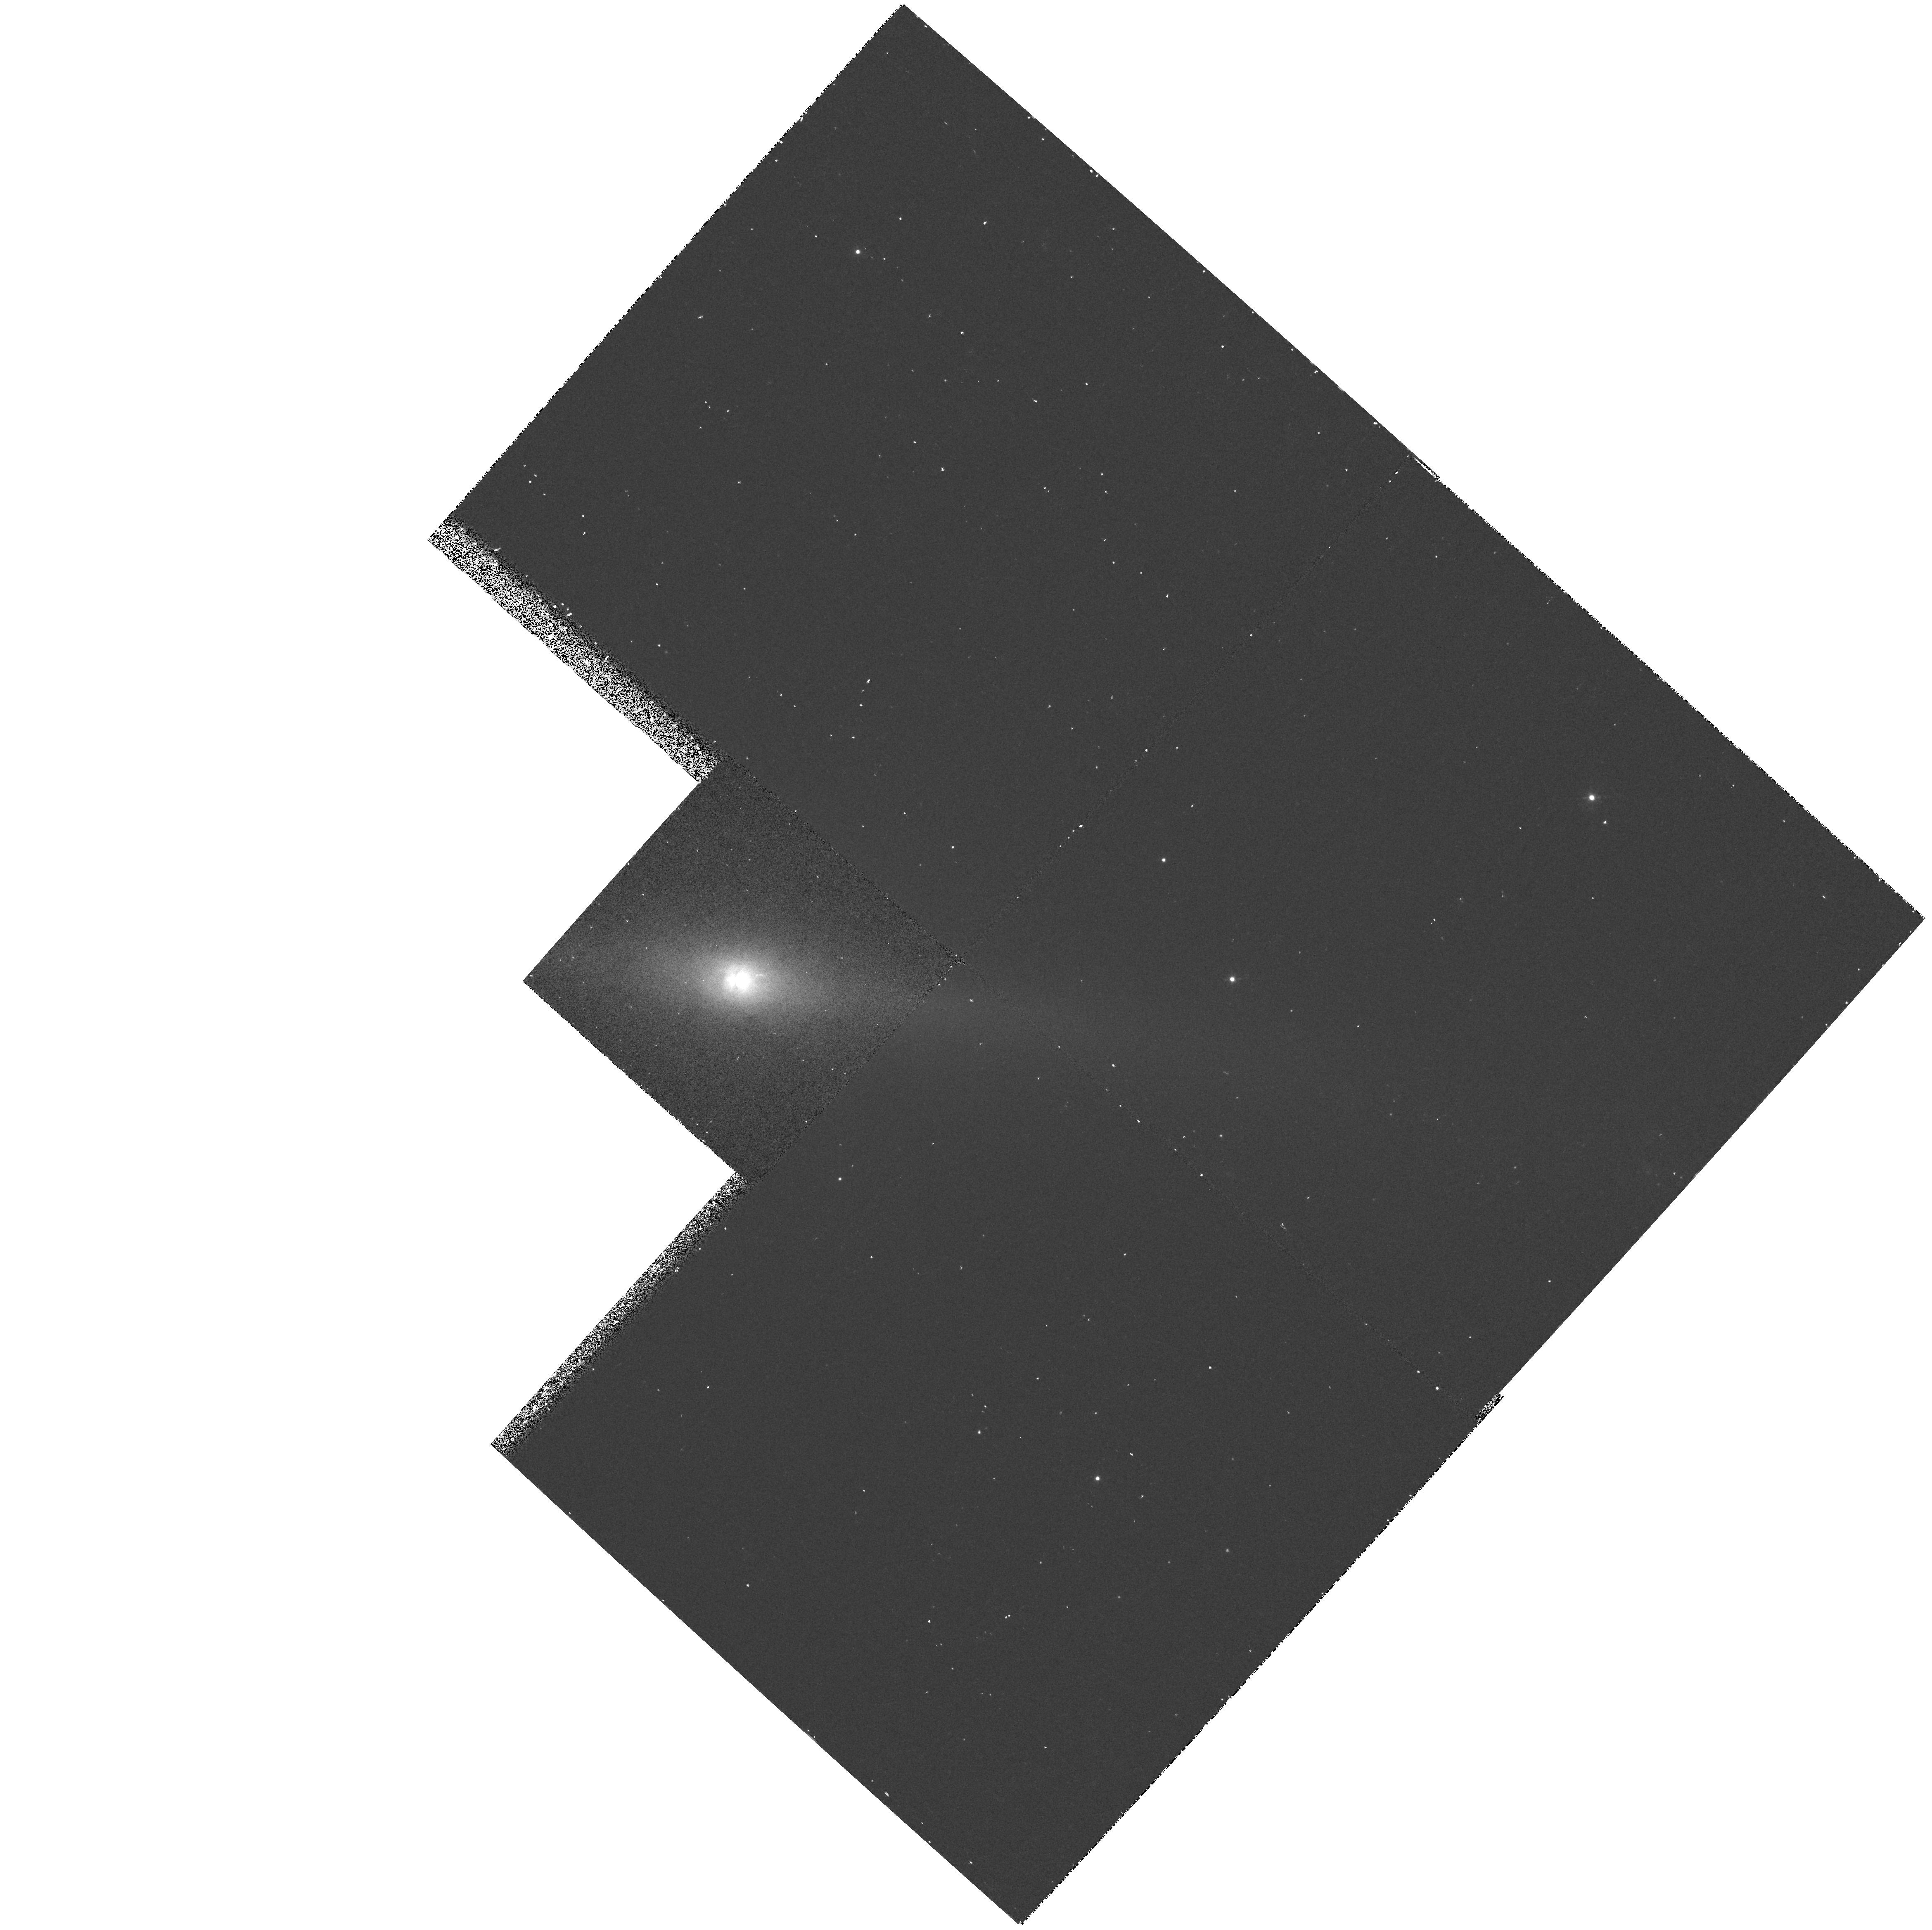
Target: NGC5084. Instrument: WFPC2/PC. Filter: F658N. Exposure: 20 min. Observation ID: hst_6785_06_wfpc2_pc_f658n_u37806

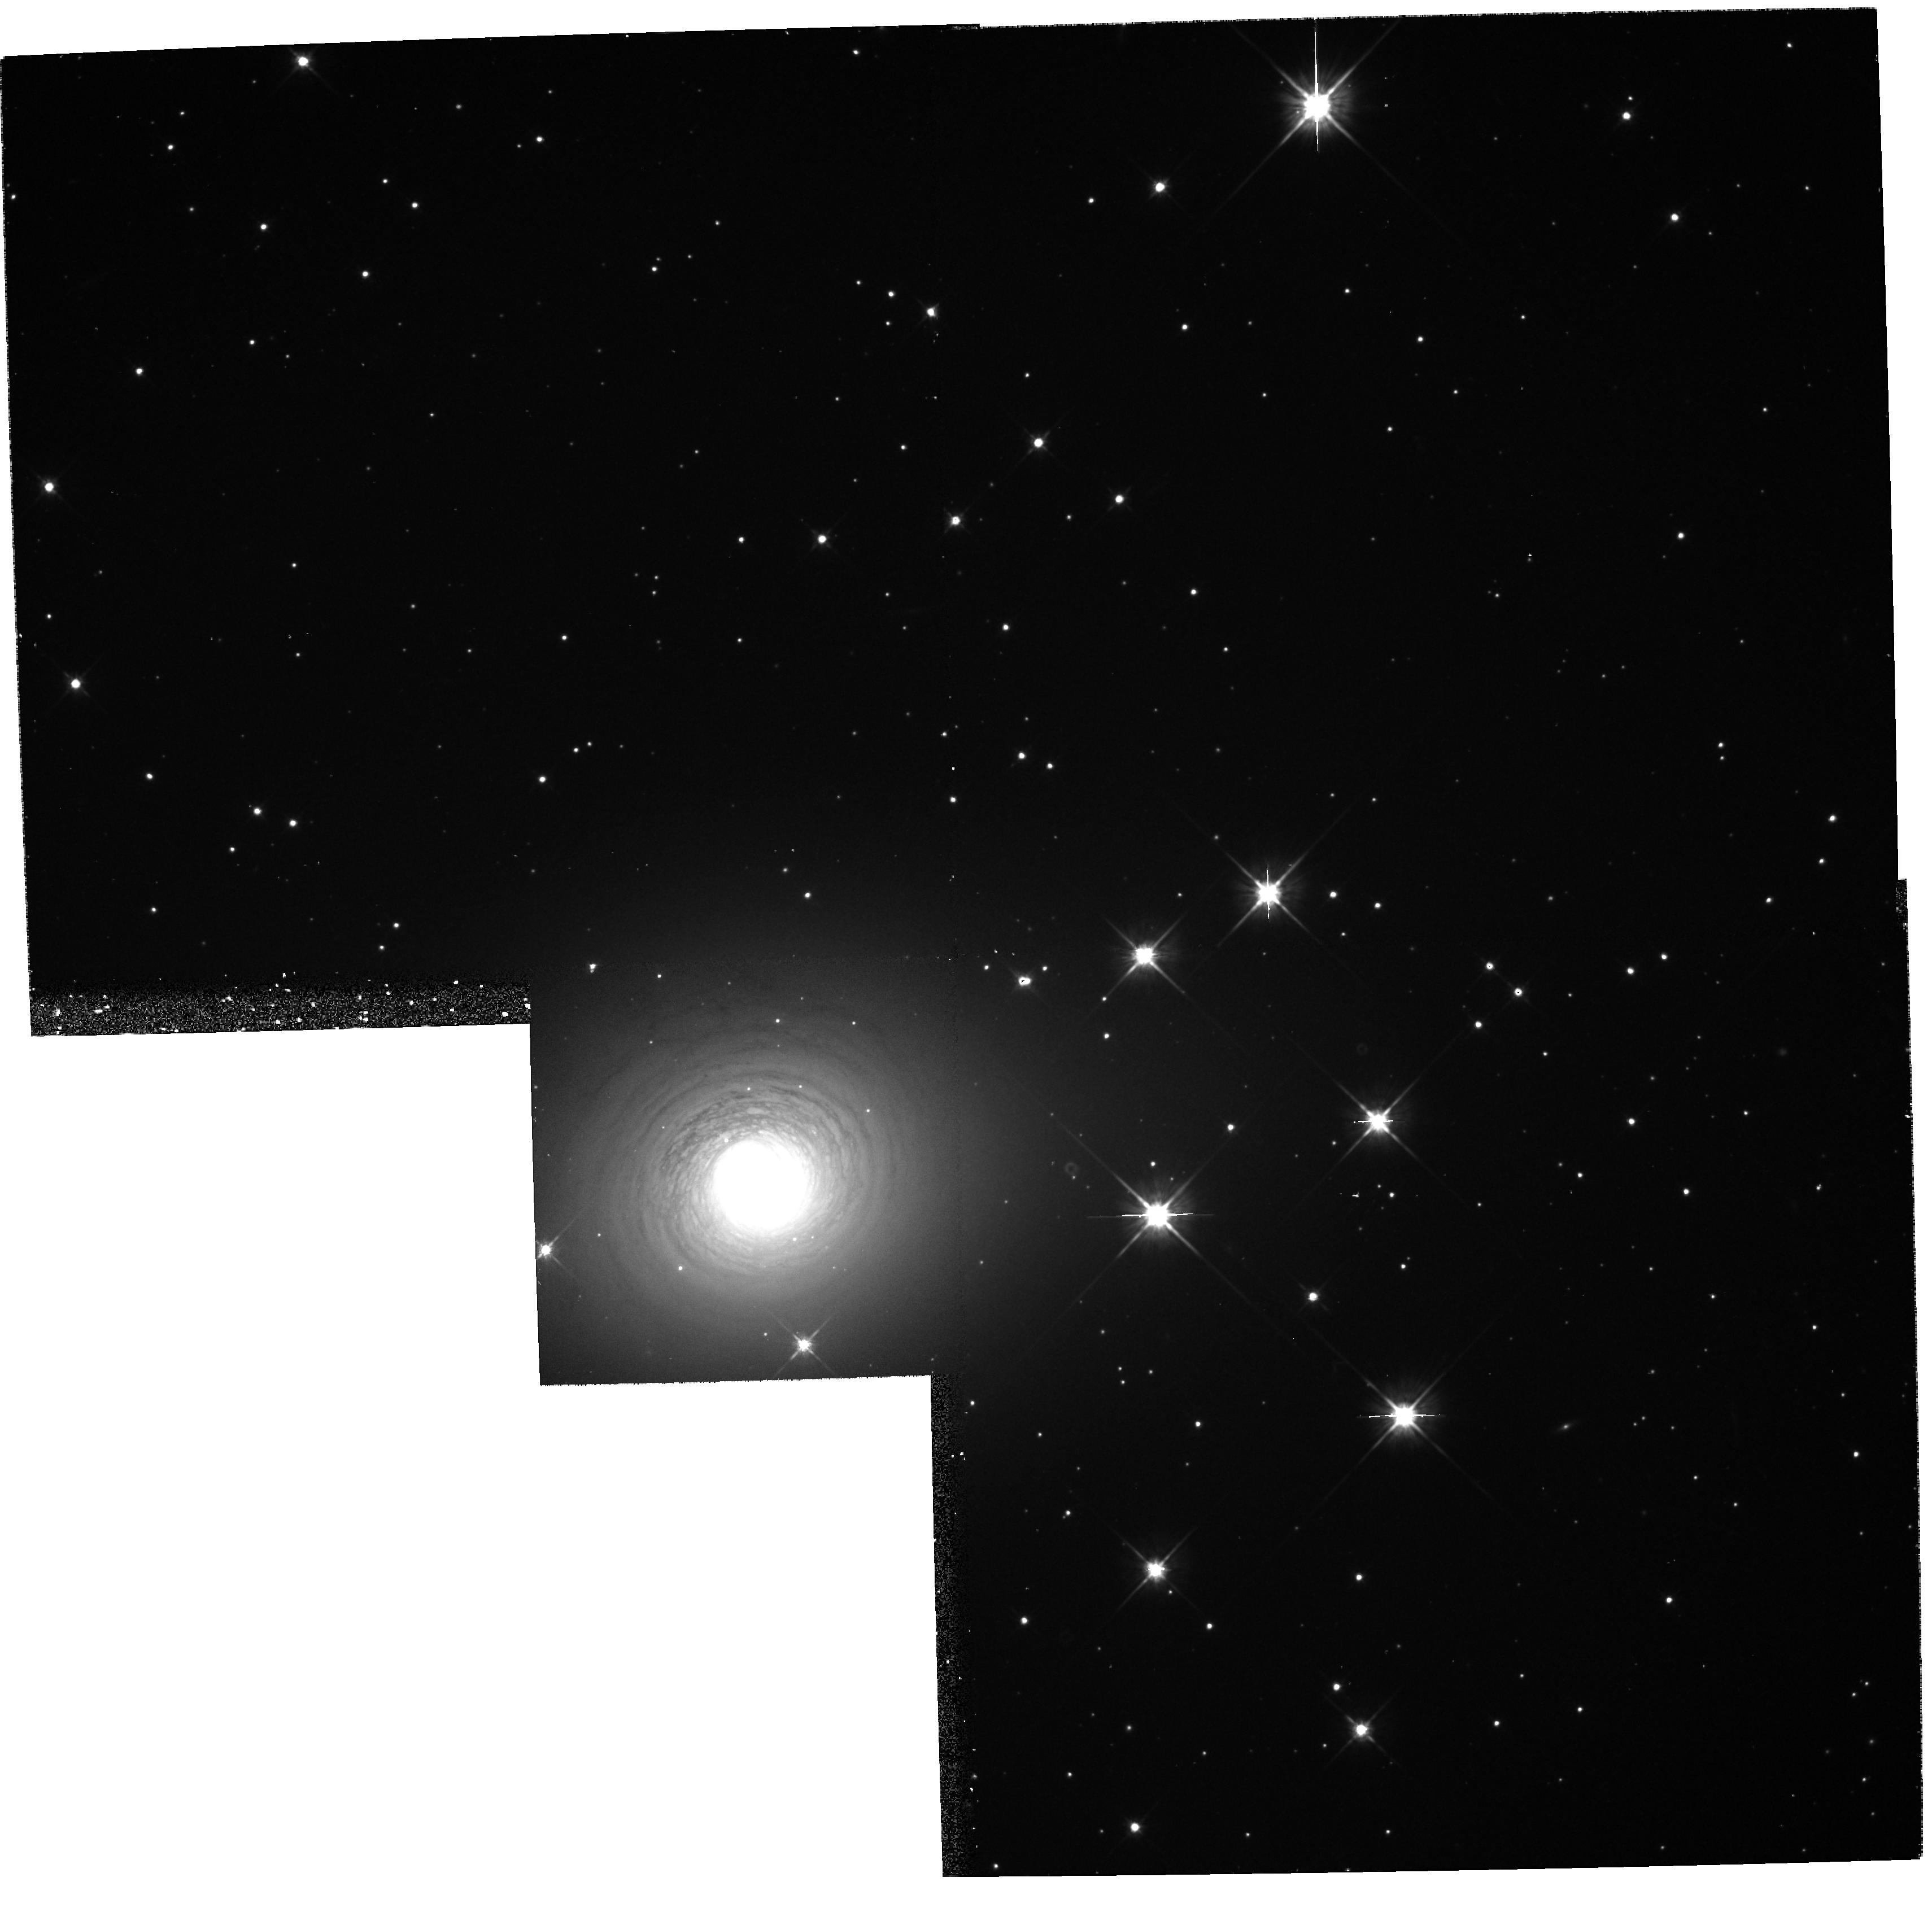
Target: NGC2640. Instrument: WFPC2/PC. Filter: F702W. Exposure: 13 min. Observation ID: hst_6785_02_wfpc2_pc_f702w_u37802

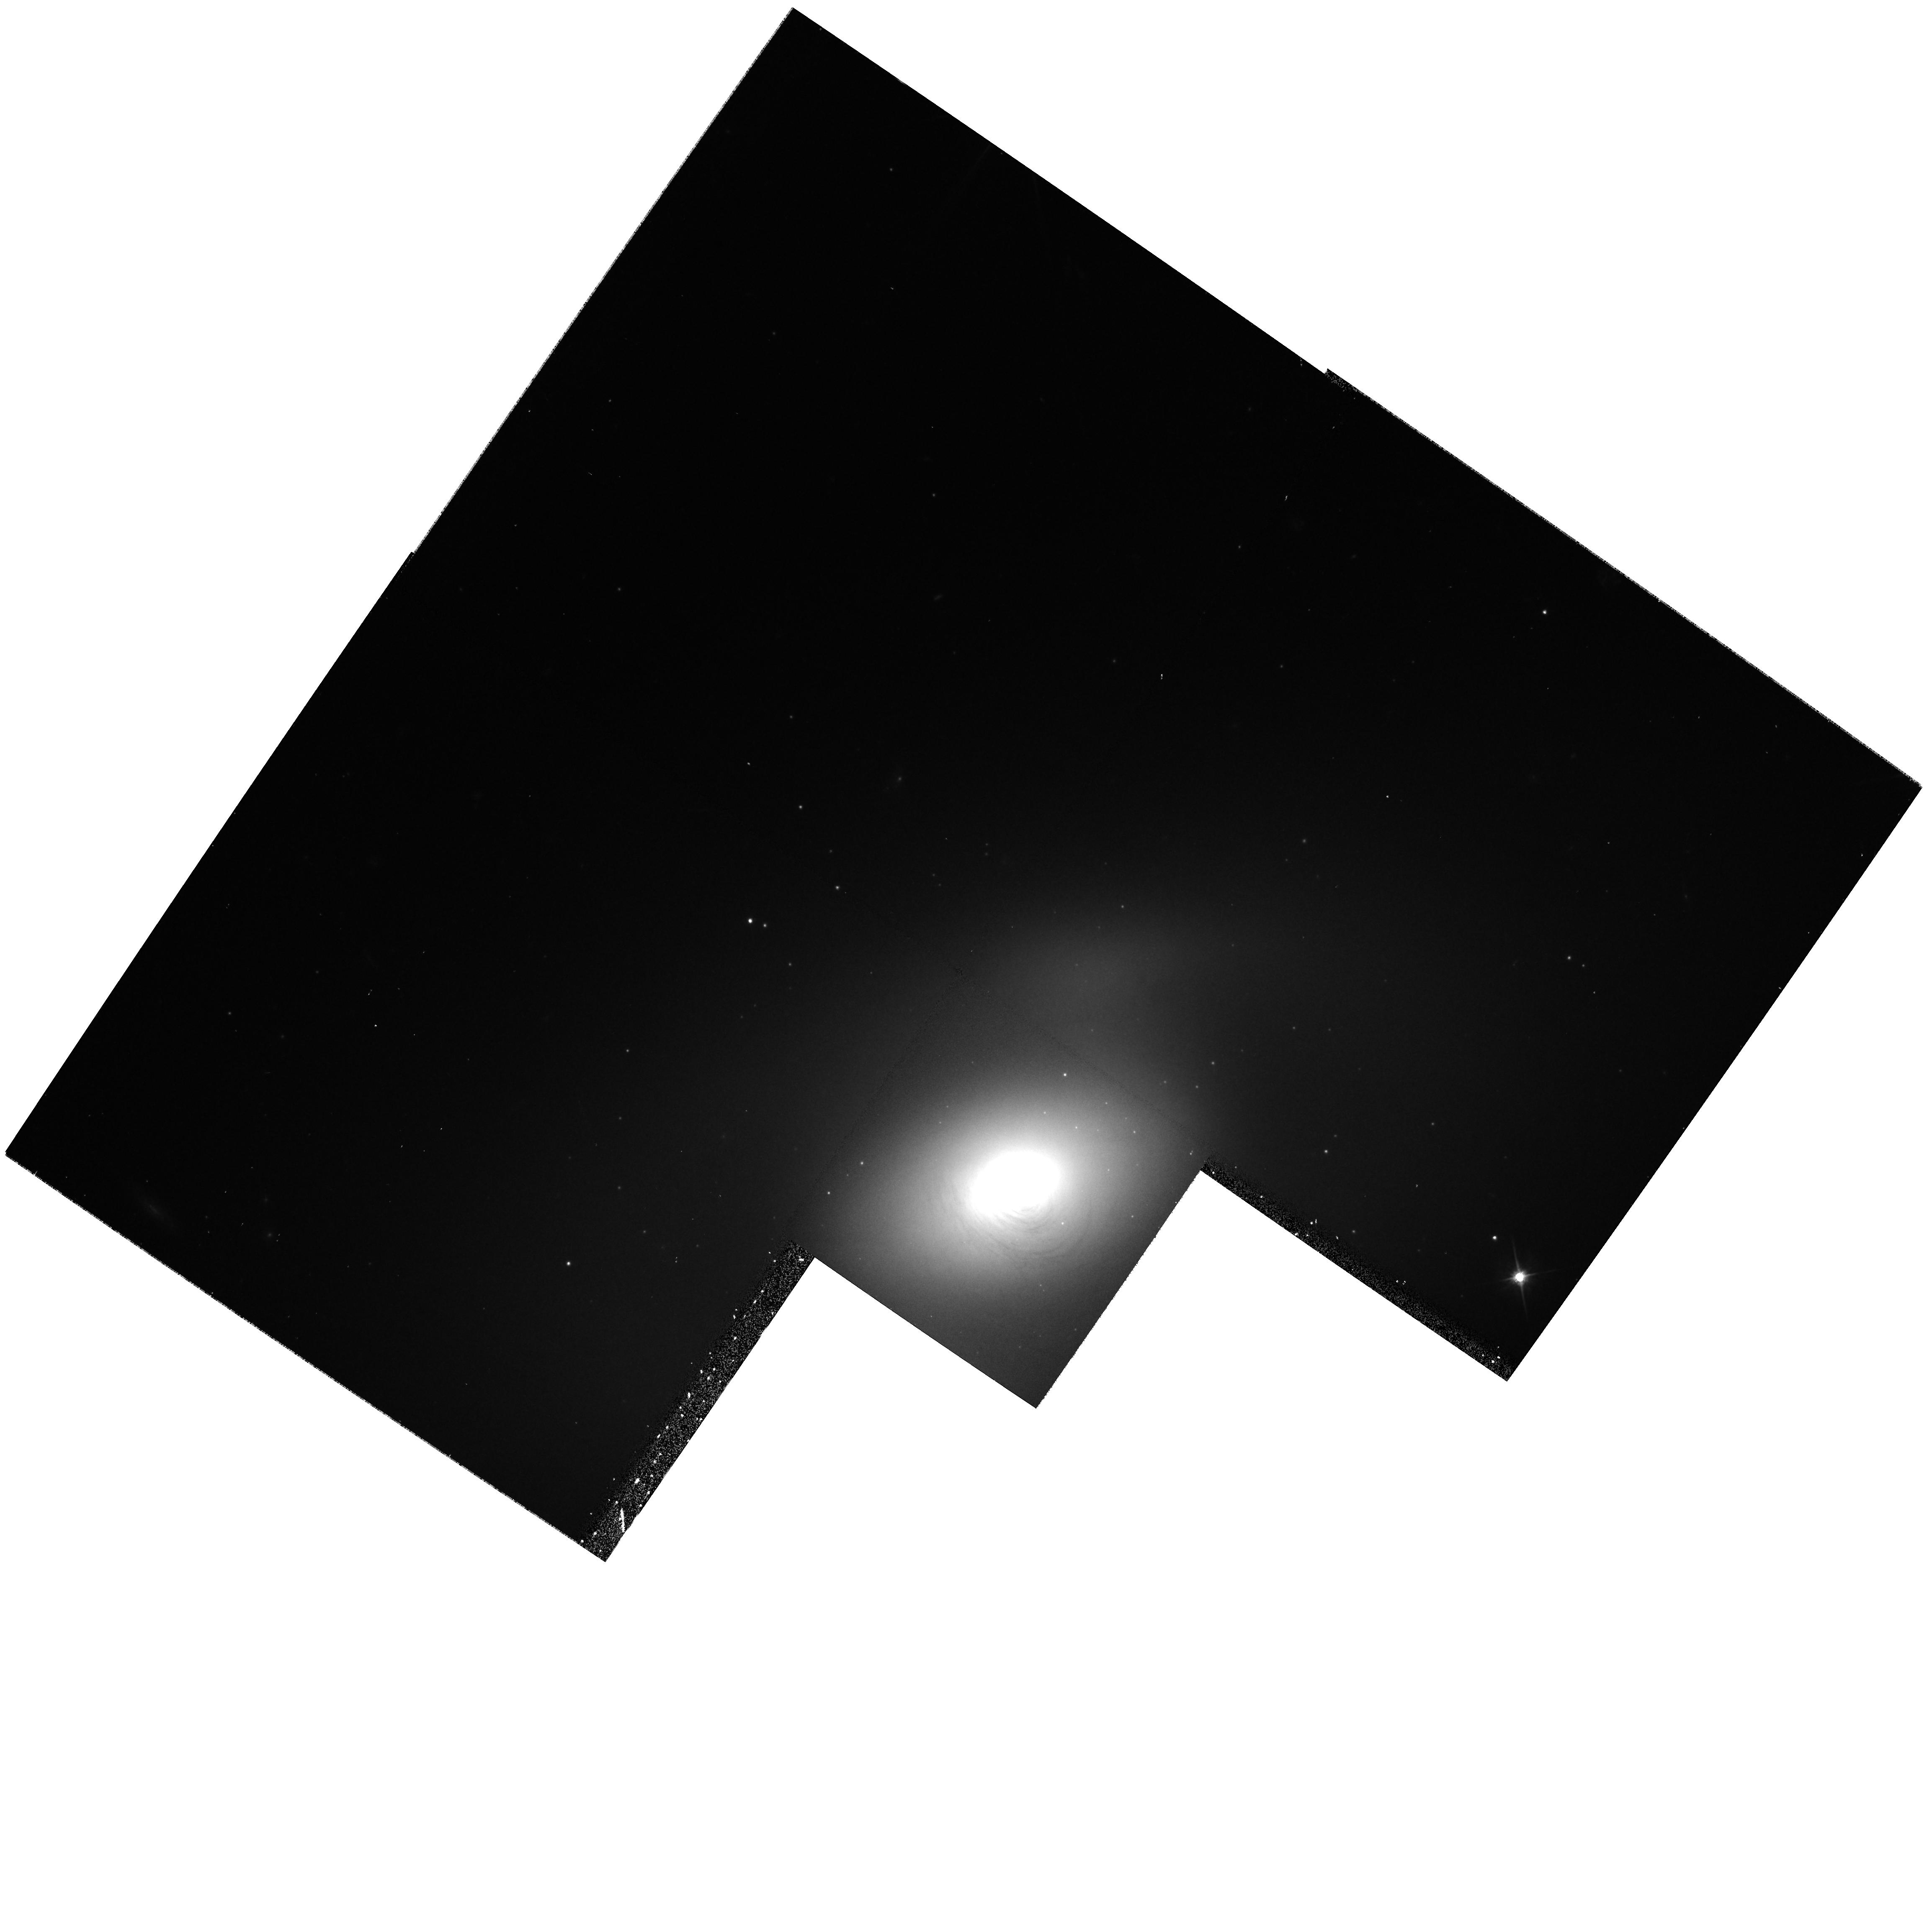
Target: NGC2787. Instrument: WFPC2/PC. Filter: F702W. Exposure: 13 min. Observation ID: hst_6785_07_wfpc2_pc_f702w_u37807

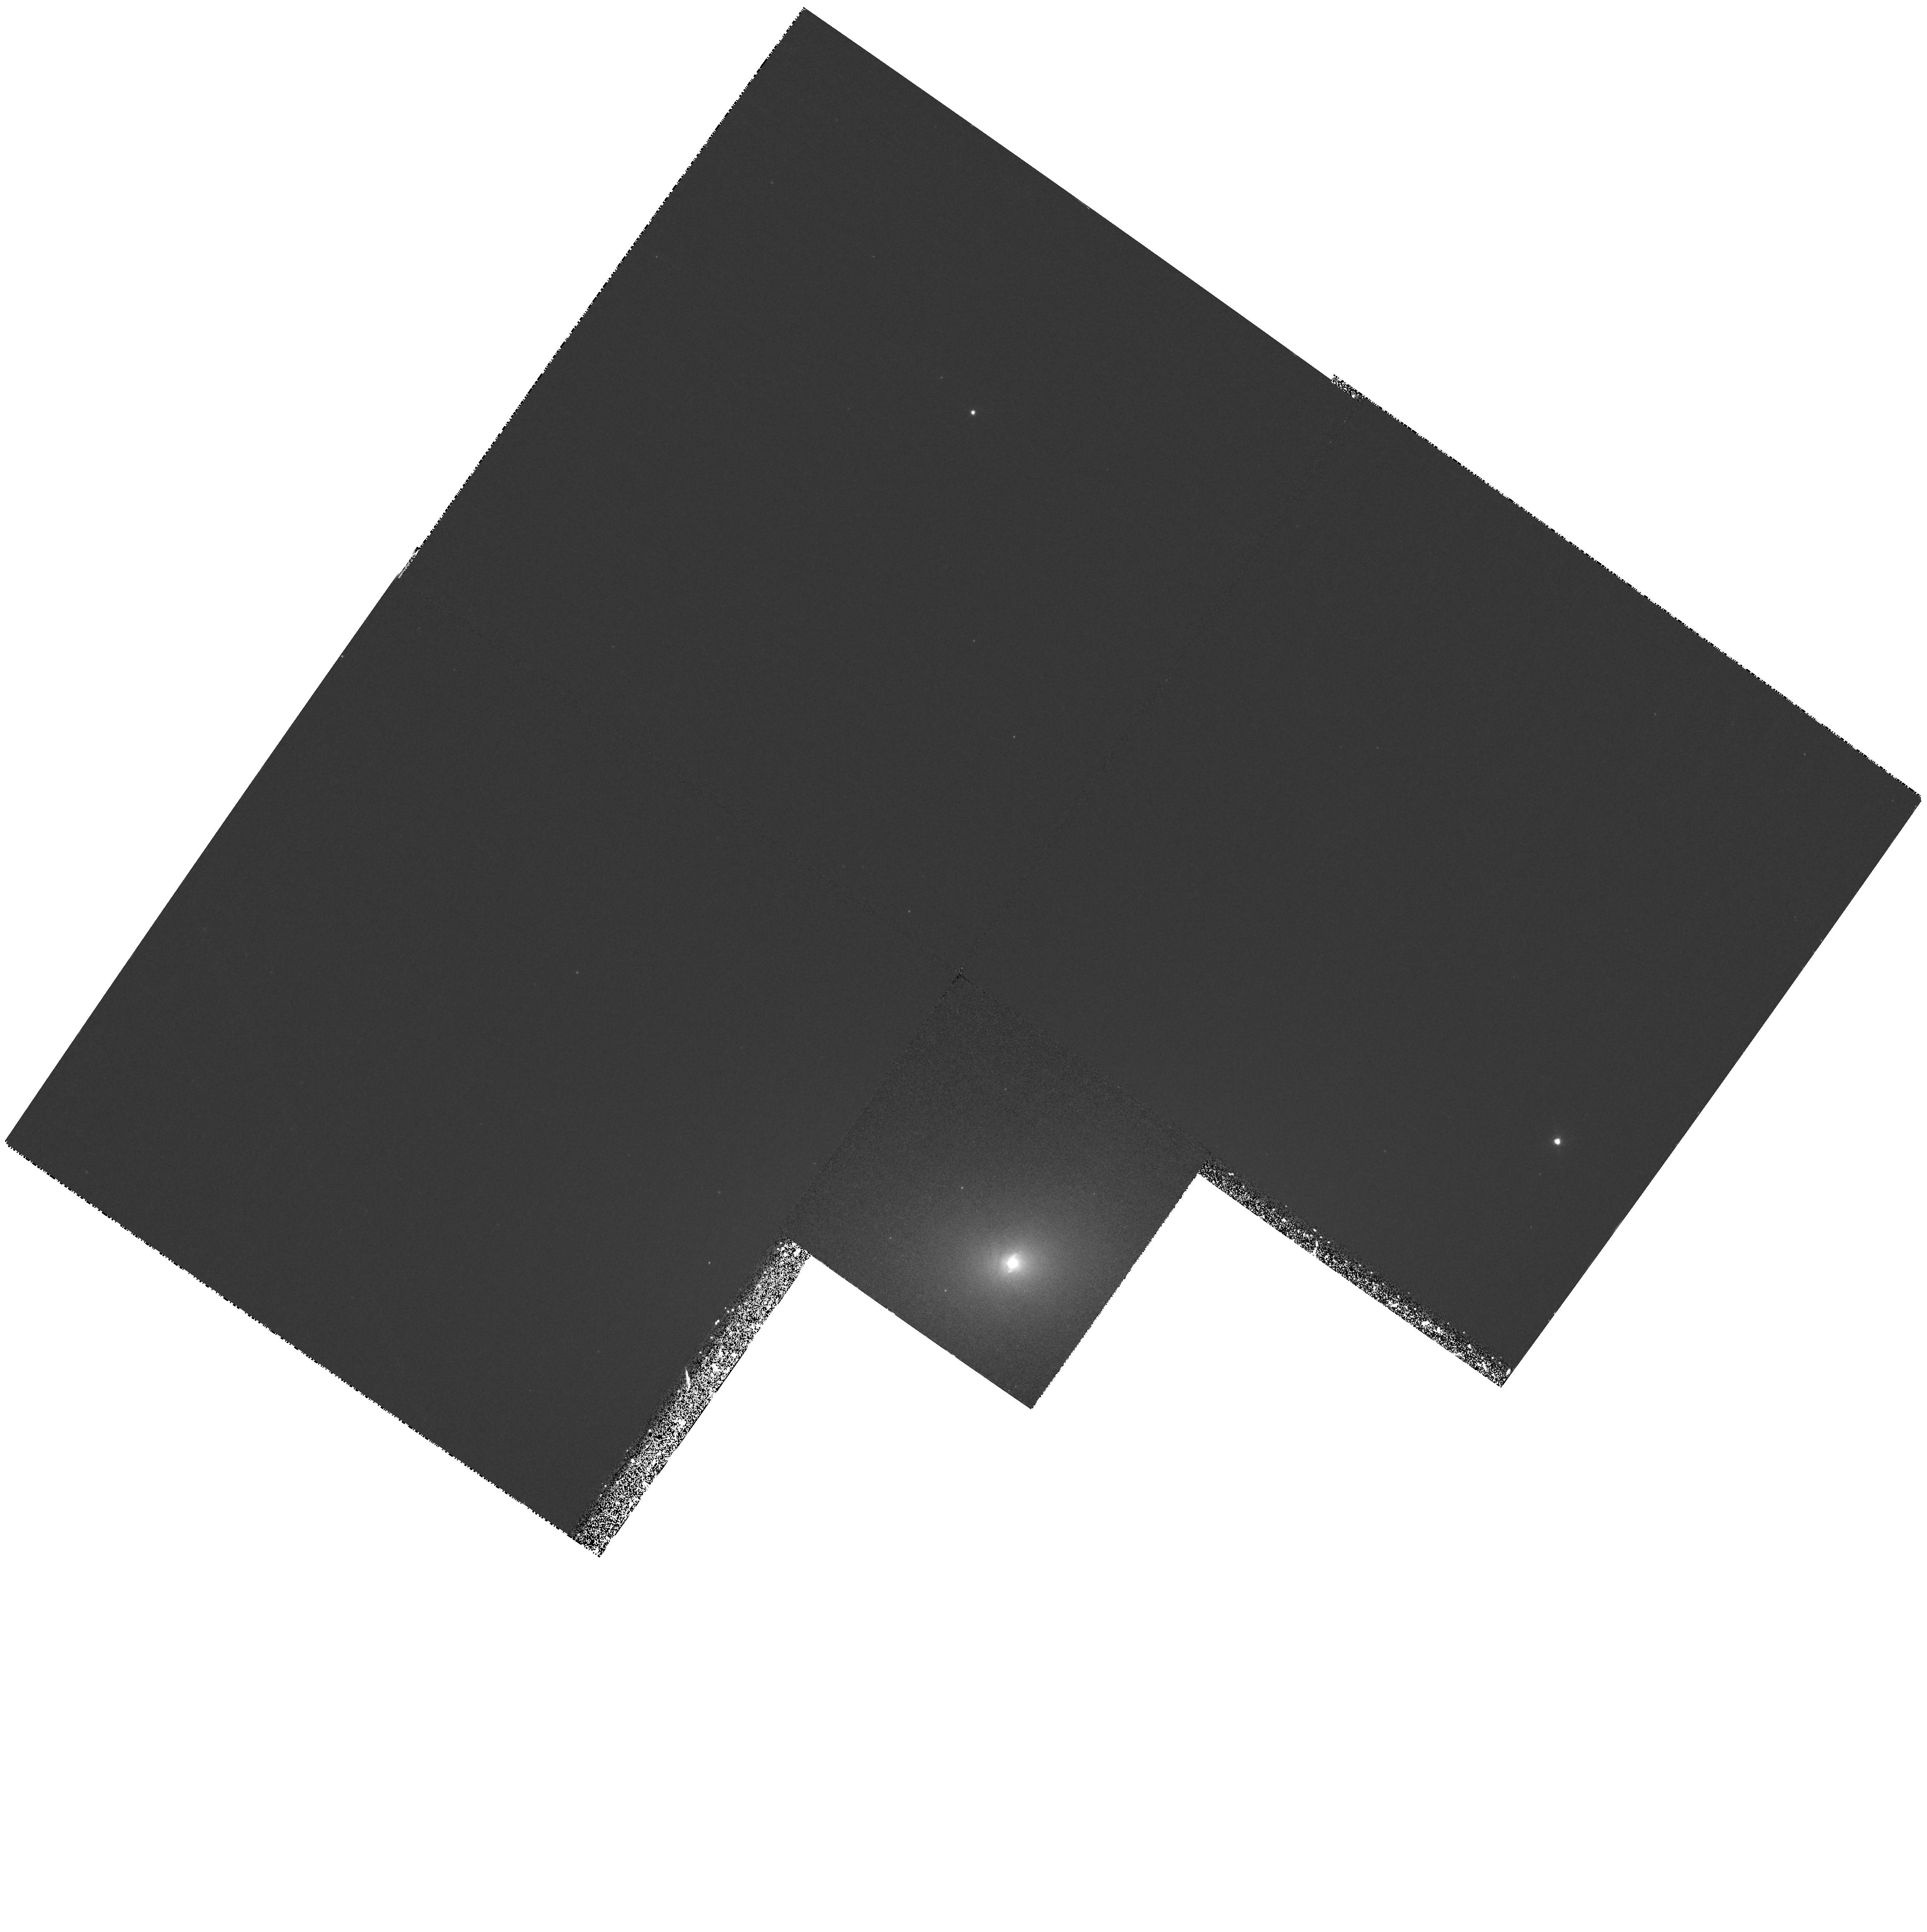
Target: NGC2768. Instrument: WFPC2/PC. Filter: F658N. Exposure: 47 min. Observation ID: hst_6785_08_wfpc2_pc_f658n_u37808

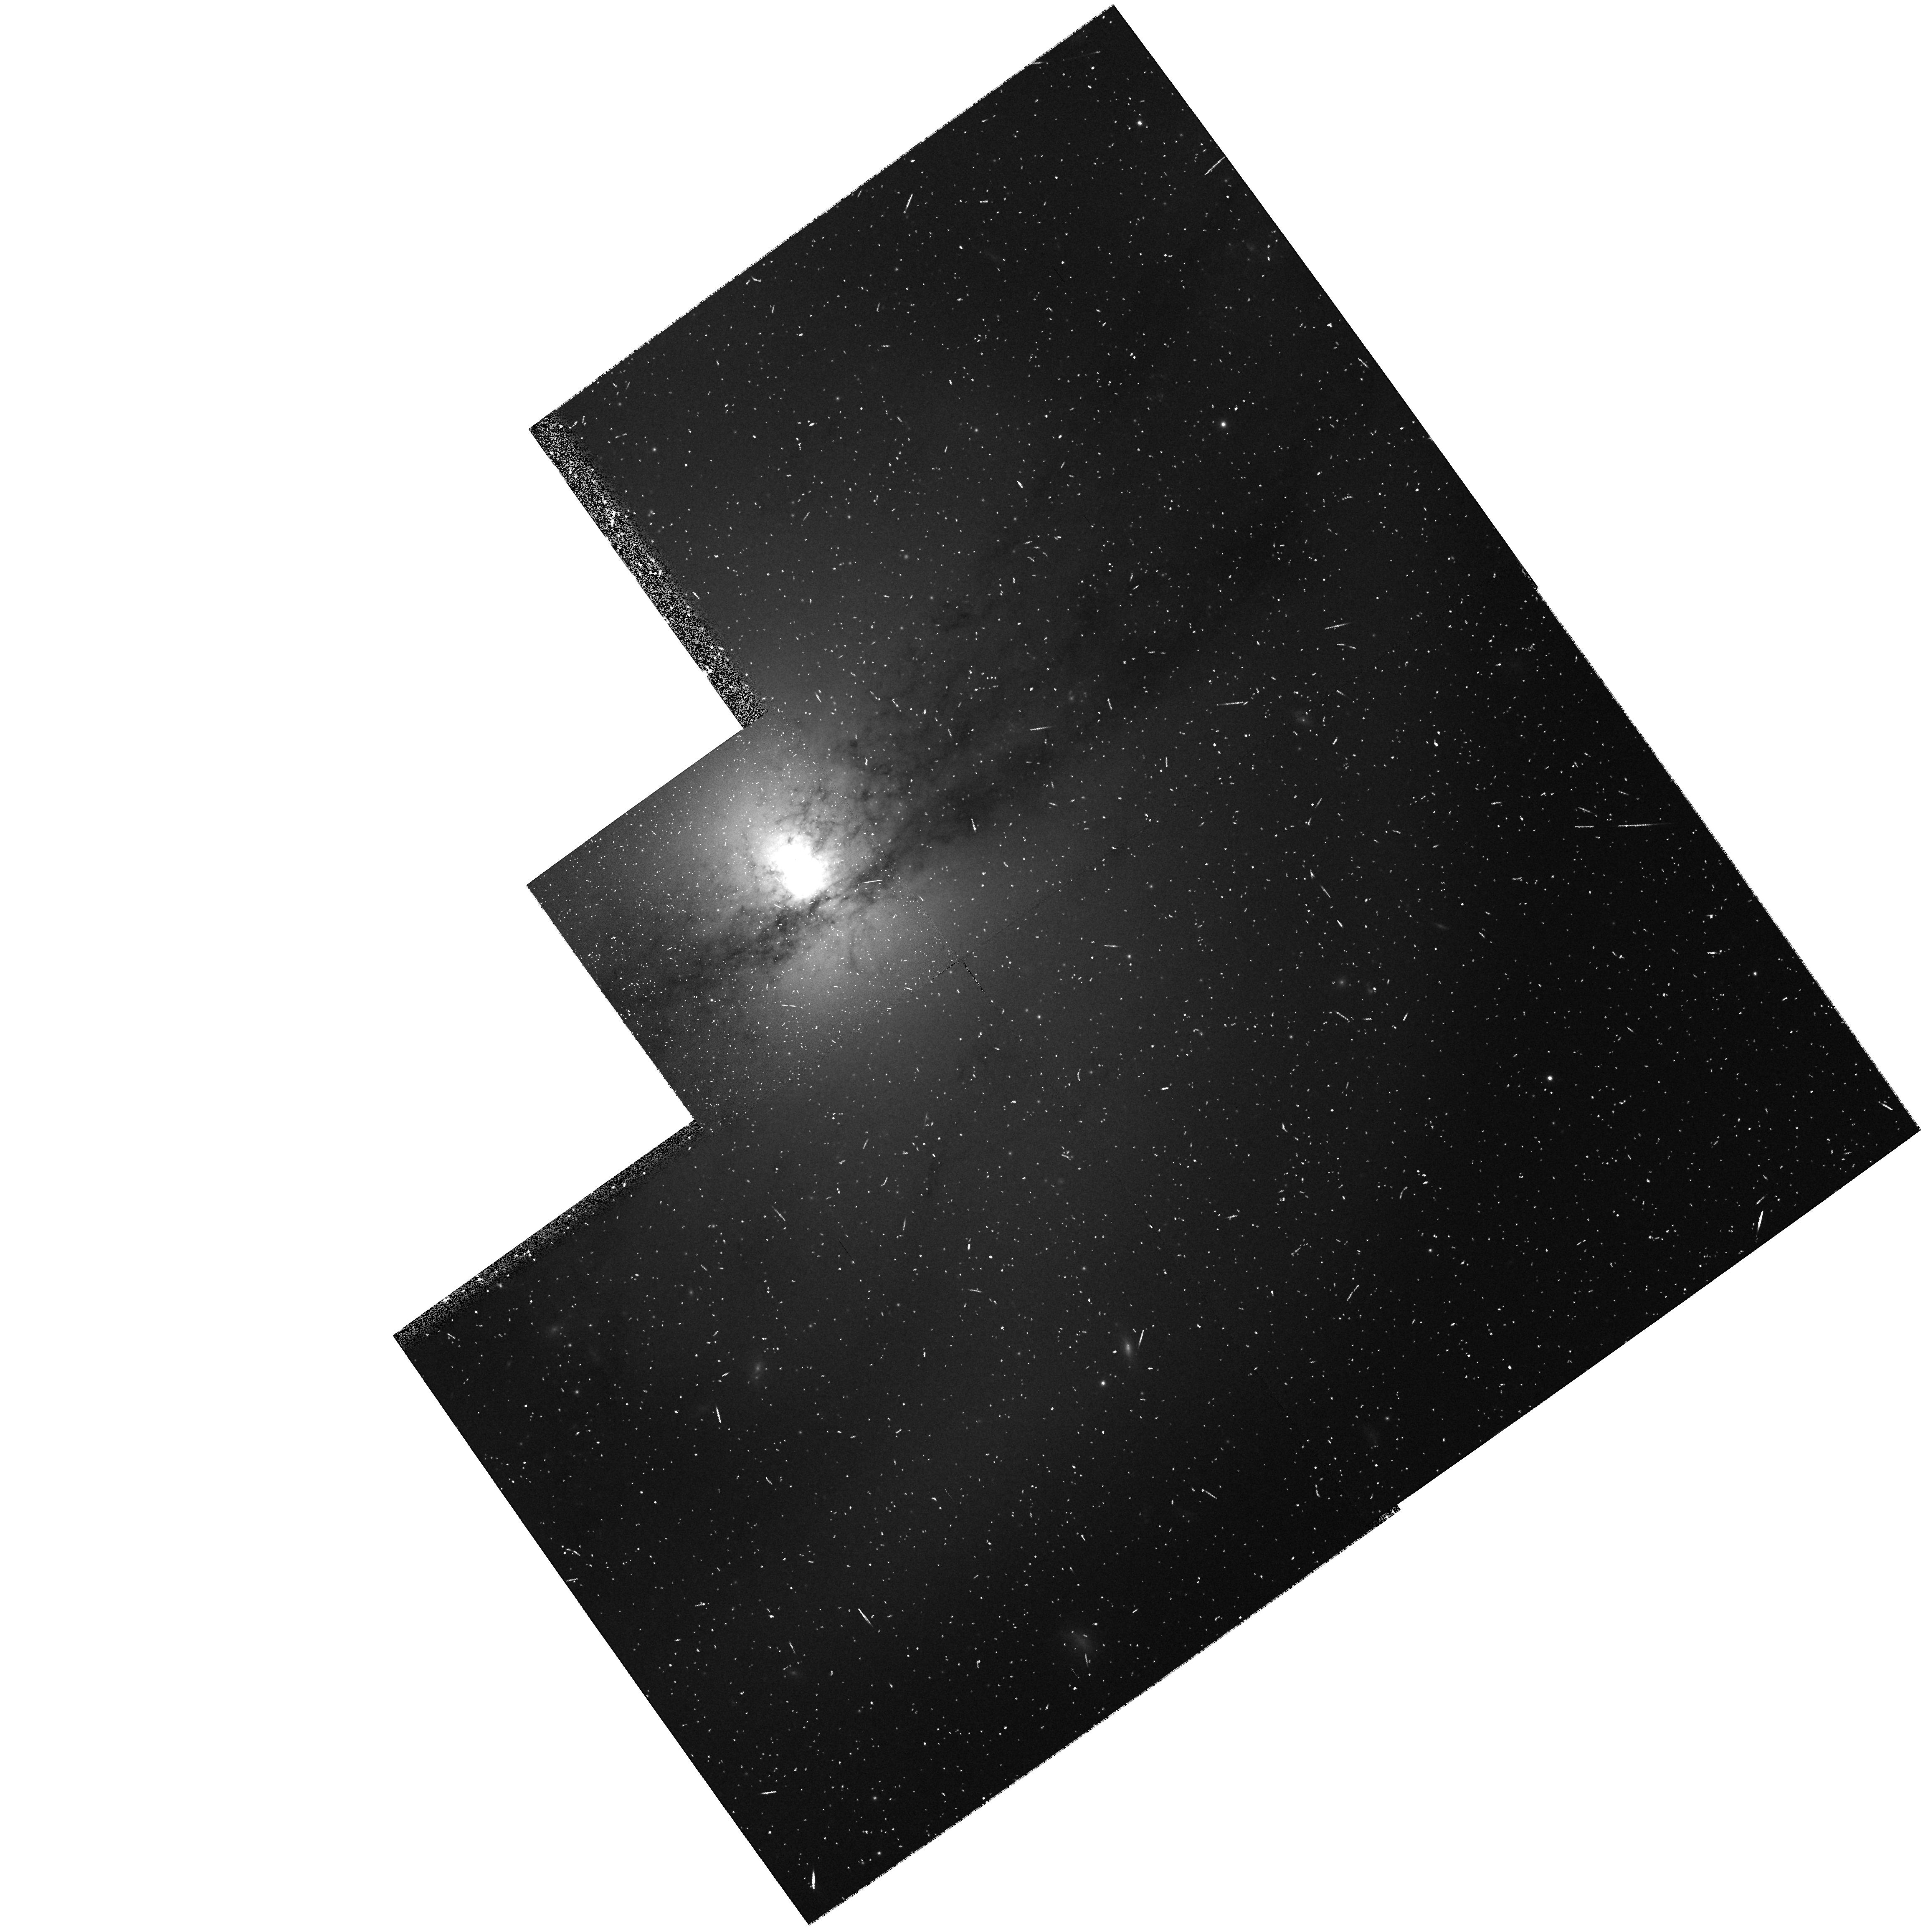
Target: NGC3718. Instrument: WFPC2/PC. Filter: F702W. Exposure: 7 min. Observation ID: hst_6785_04_wfpc2_pc_f702w_u37804

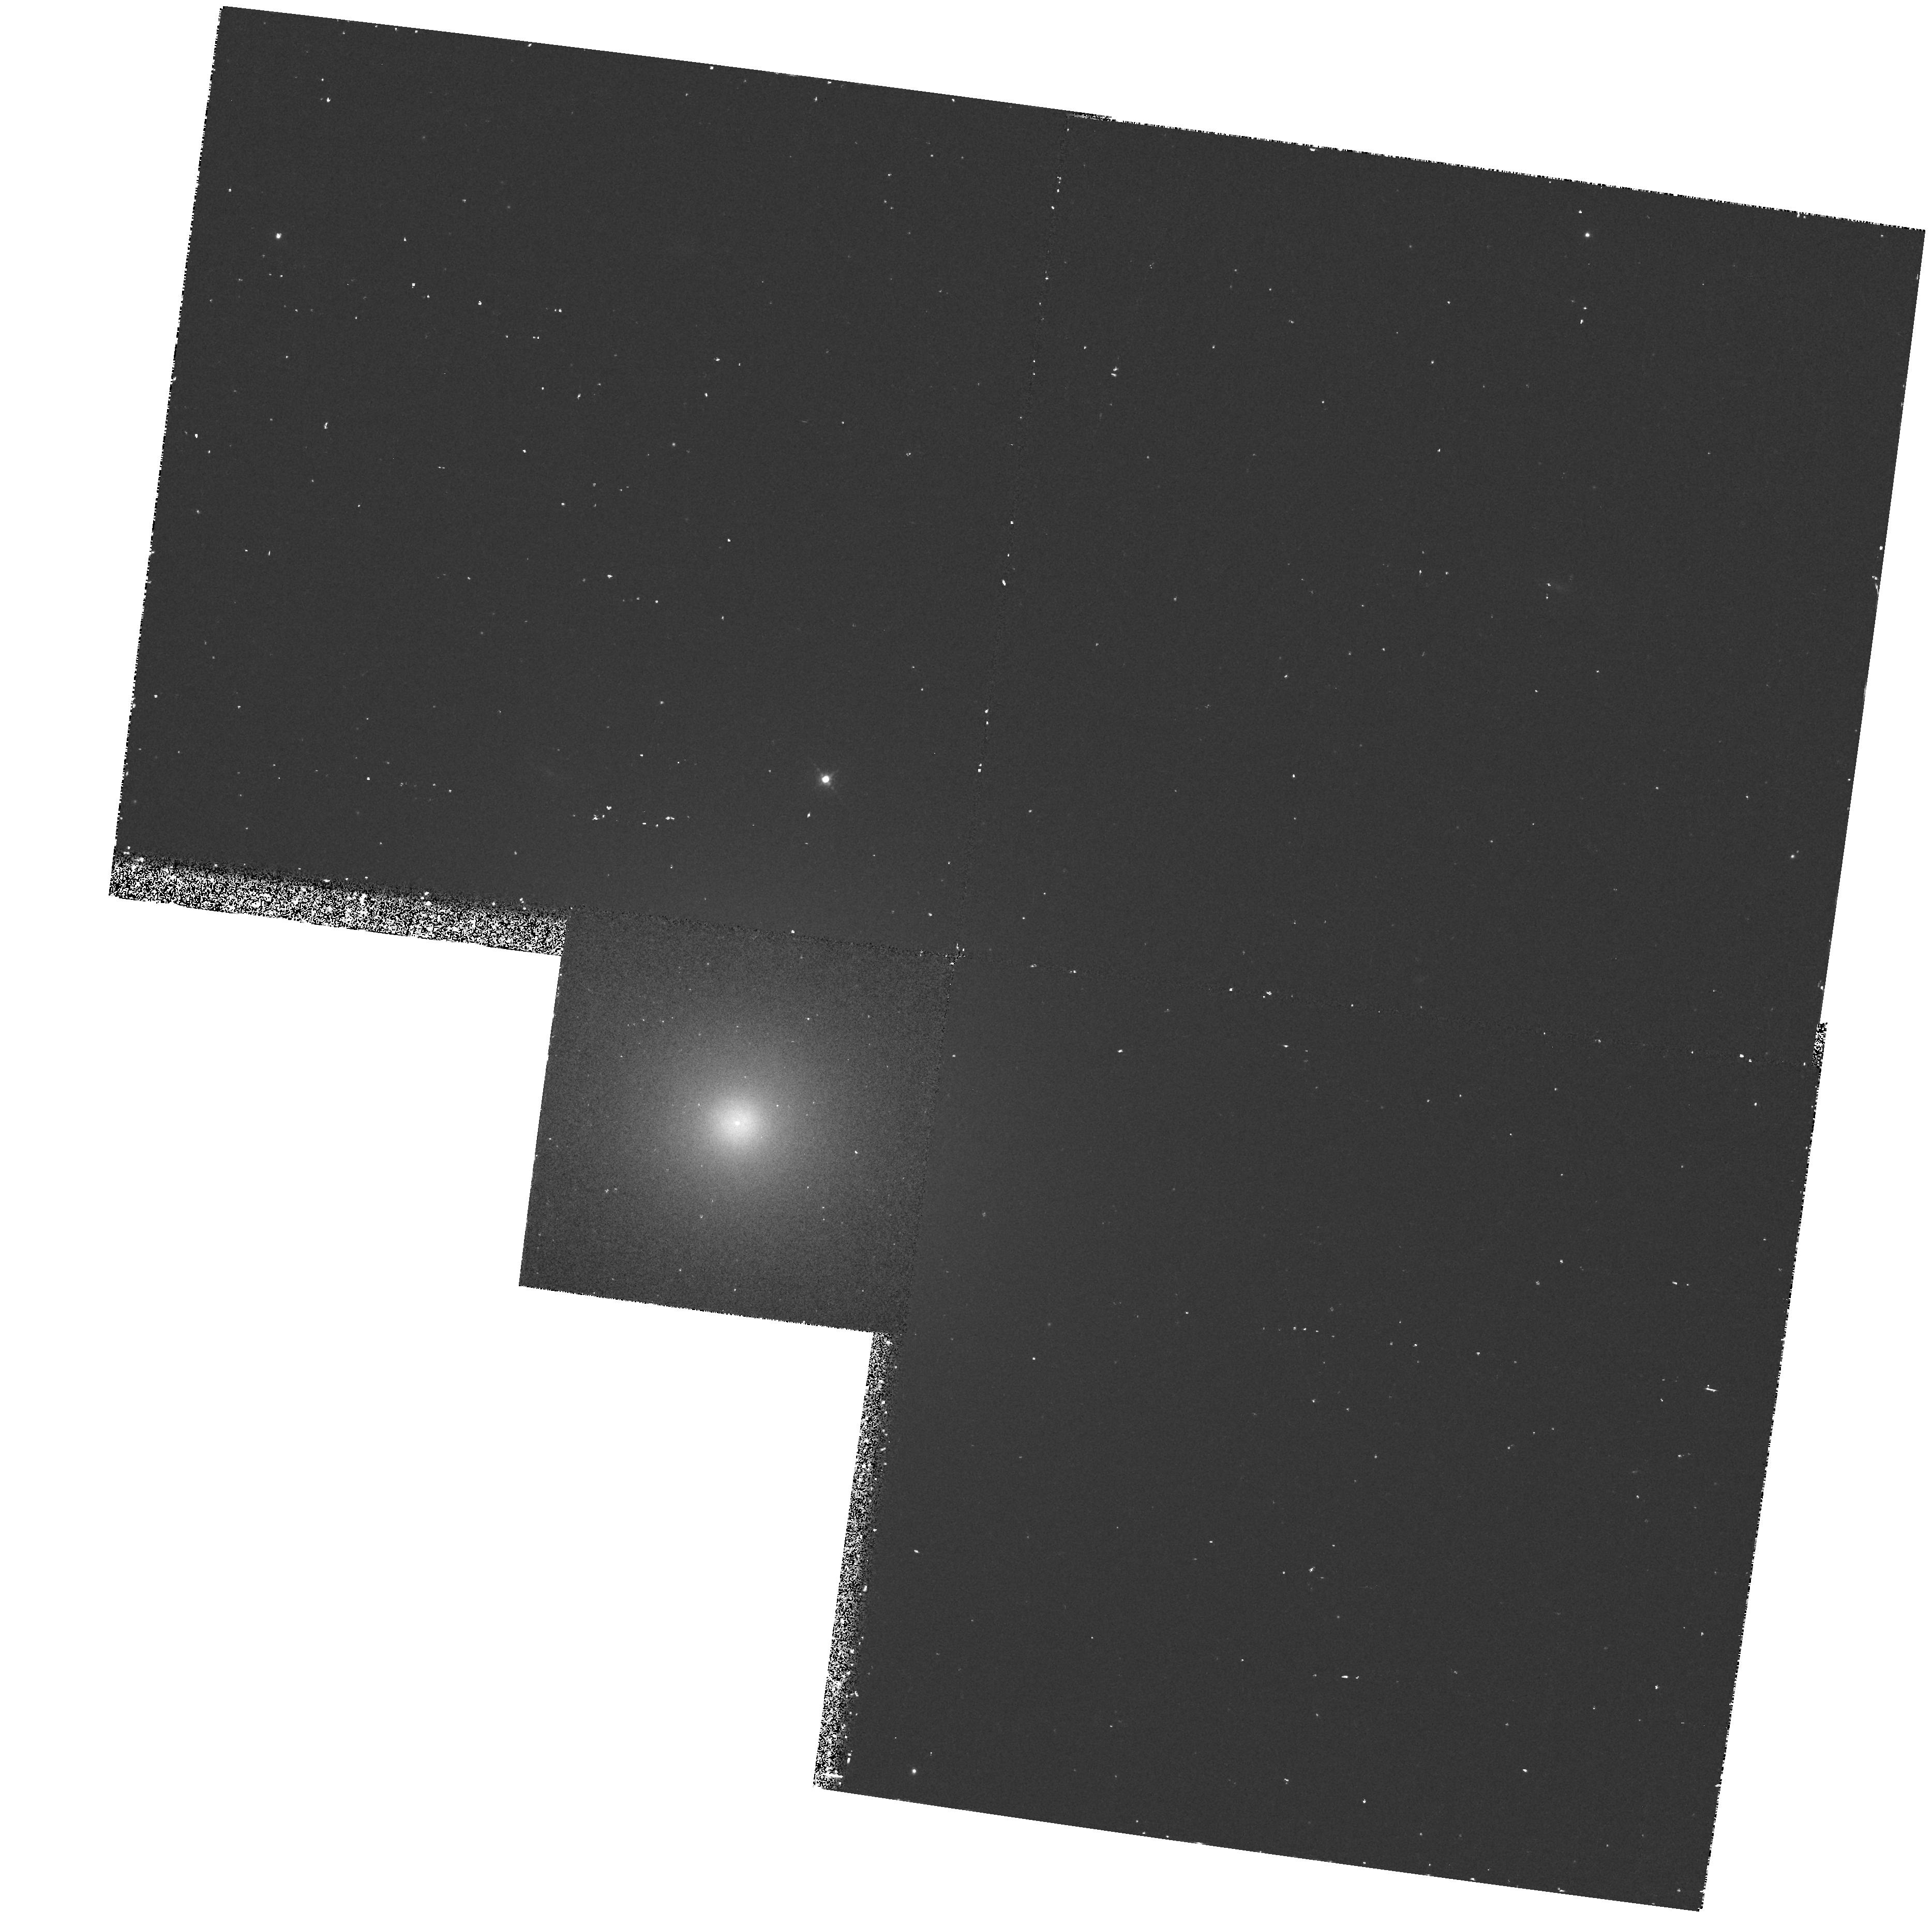
Target: NGC5846. Instrument: WFPC2/PC. Filter: F658N. Exposure: 37 min. Observation ID: hst_6785_09_wfpc2_pc_f658n_u37809

Ionized Gas Disks In Nearby Early Type Galaxies (PI: Malkan, Matthew A.)

We propose WFPC2 H Alpha/N II imaging to search for gas disks in the nuclei of nearby early-type galaxies. Discovering these disks is vital because they allow the most direct spectroscopic measurement of the gravitational effects of the supermassive black holes they orbit. HST has already used the spatially resolved Doppler-shifted emission lines of just such a rotating disk in M 87 to provide the first conclusive dynamical mass estimate of a galactic black hole. We propose to image the nuclei of all 9 remaining nearby early-type galaxies which are also good candidates for having similar nuclear disks of ionzed gas. They have strong nuclear H Alpha/N II emission at a low redshift (z<0.0057) which places it within the WFPC2 ``N II" filter bandpass. The small distances of these galaxies are also essential so that HST can resolve the finest spatial scales (10 parsecs or less), where the gravitational effects of a black hole would be most detectable. Half of the sample galaxies contain compact nuclear radiosources (as does M 87), so that we can see if that makes a systematic difference in the nuclear distribution of ionized gas. We will also search for evidence of bipolar outflows aligned with the radio jets, and for other interesting structures in H Alpha\ such as shock fronts, bubbles, and superwinds.